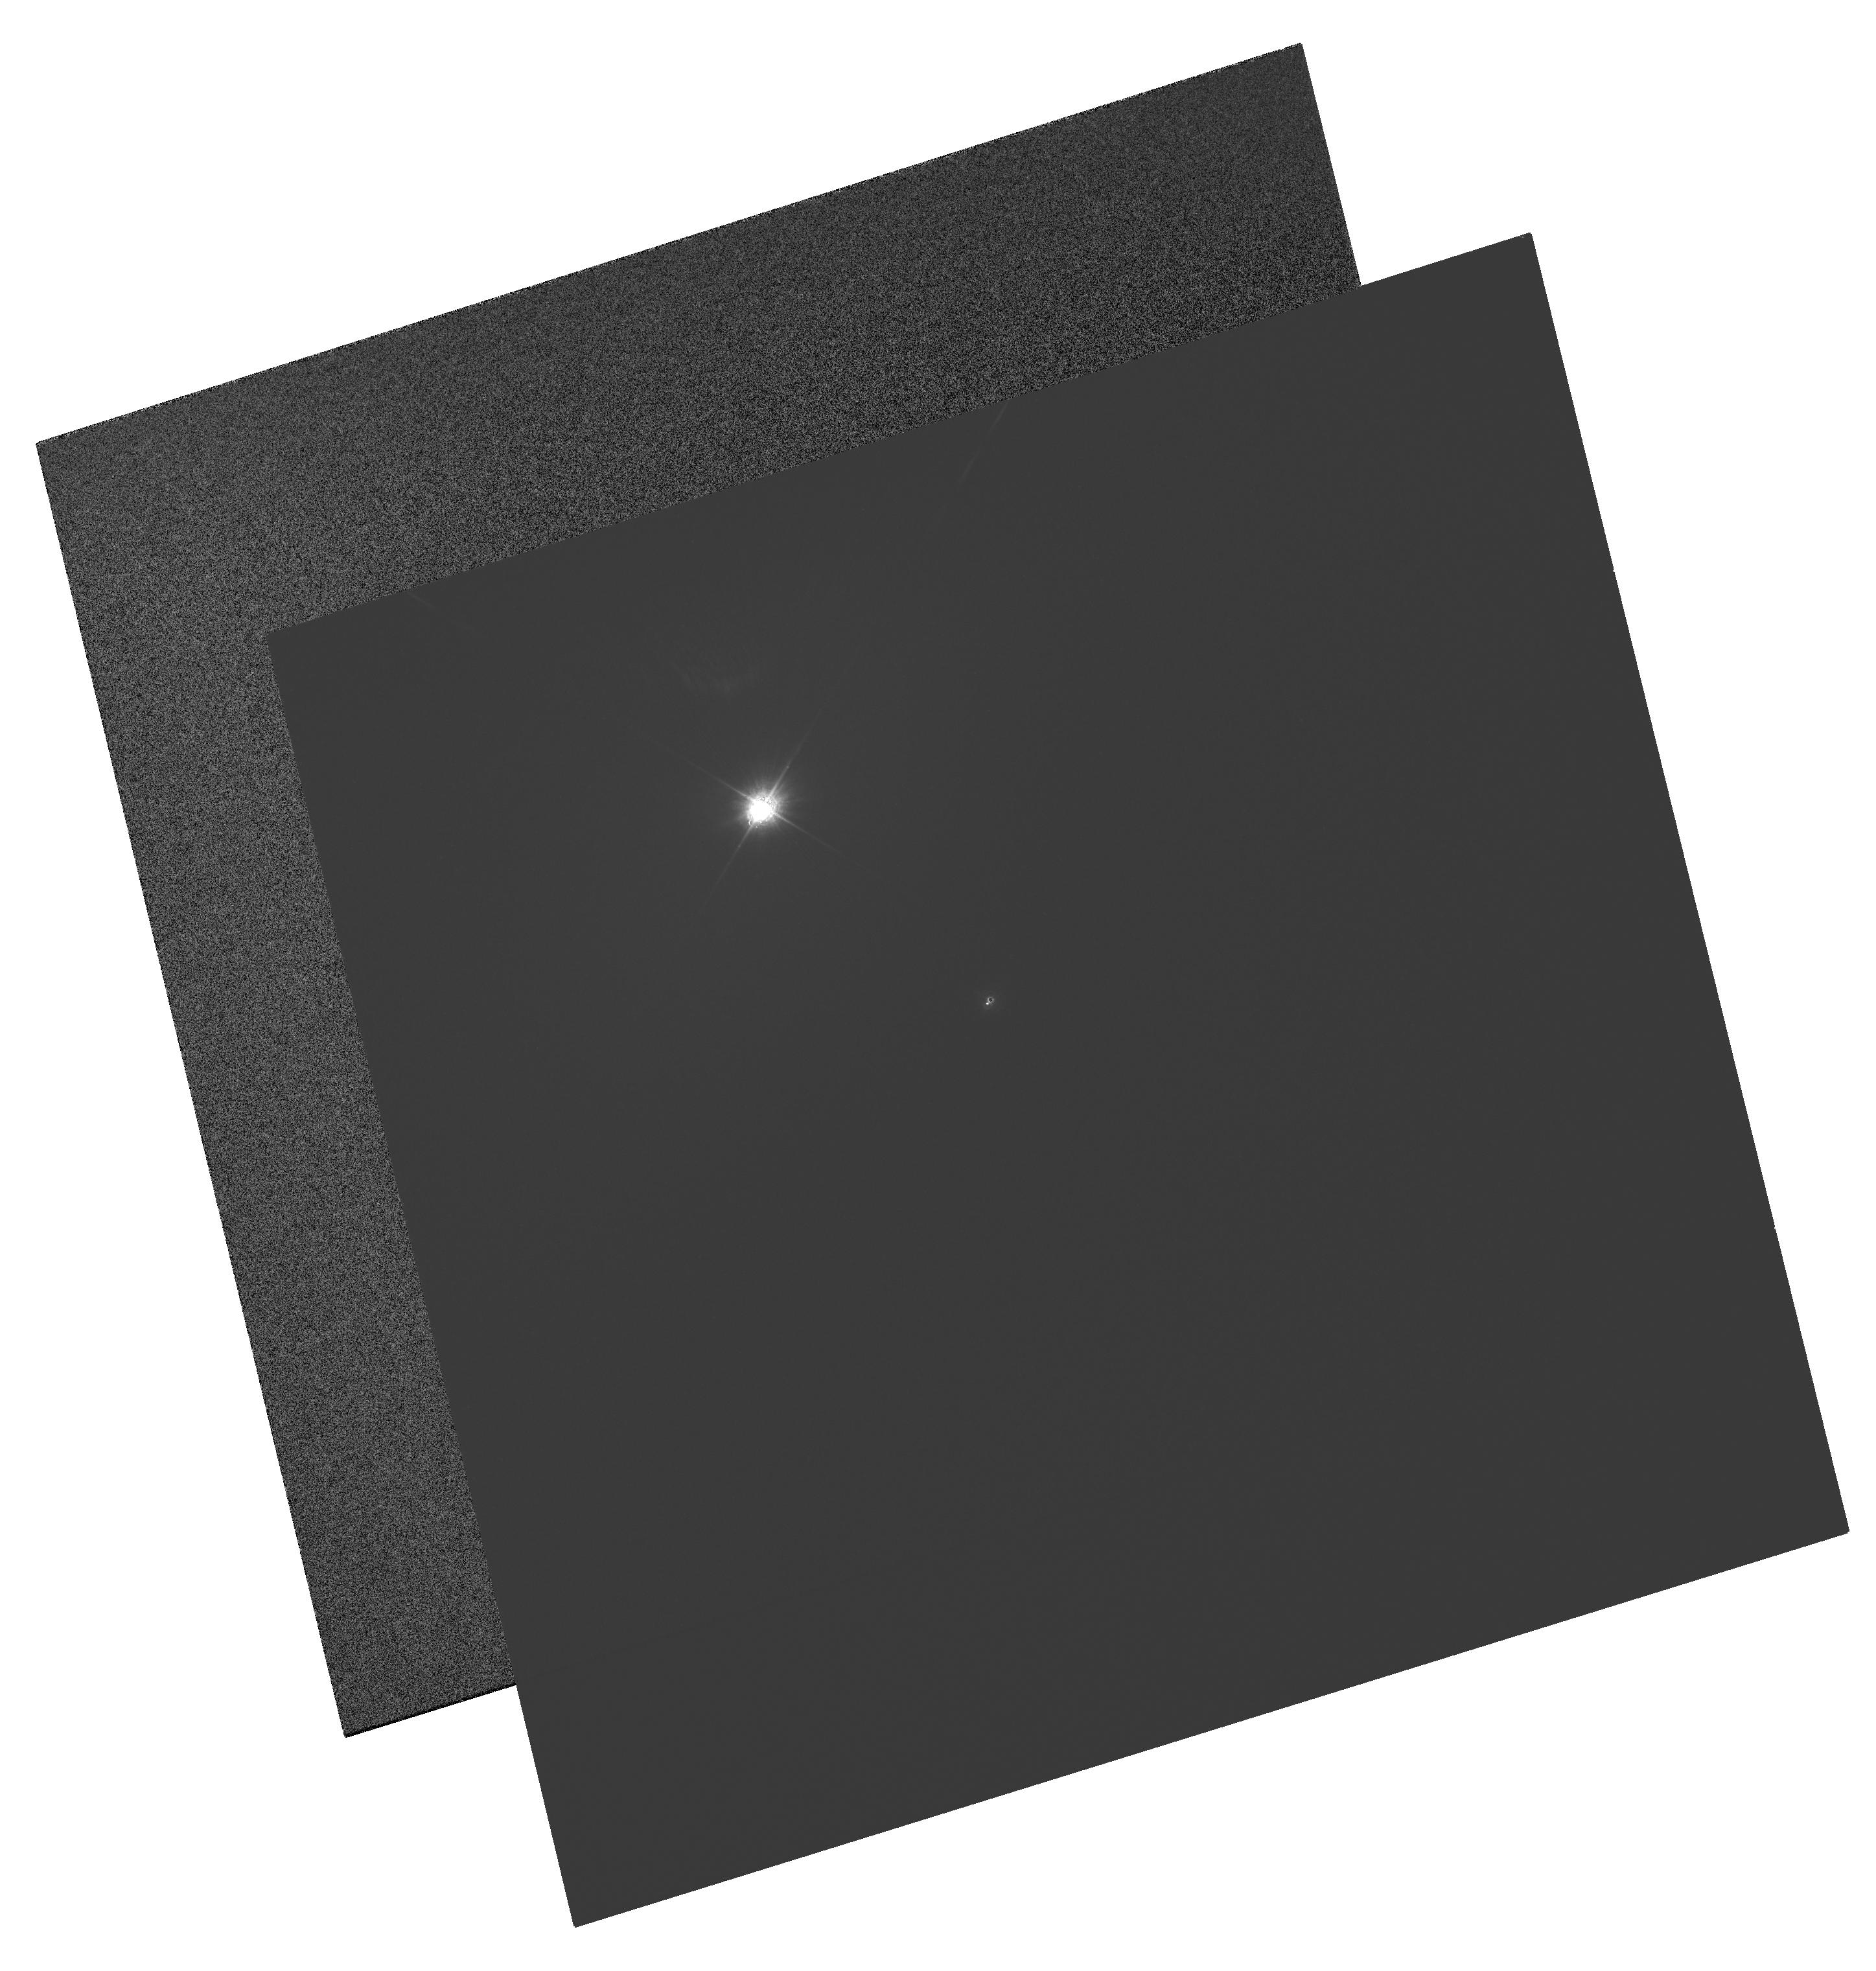
Target: POLARIS
Instrument: WFC3/UVIS
Filter: FQ232N
Exposure: 4 min
Observation ID: hst_11783_01_wfc3_uvis_fq232n_ib7101

The Dynamical Mass of the Bright Cepheid Polaris (PI: Evans, Nancy Remage)

Cepheid variables are of central importance in Galactic and extragalactic astronomy. They are the primary standard candles for measuring extragalactic distances, and they provide critical tests of stellar-evolution theory. Surprisingly, however, until now there was not a single Cepheid with a purely dynamical measurement of its mass. Polaris (alpha UMi) is the nearest and brightest of all Cepheids. It offers the unique opportunity to measure the dynamical mass of a Cepheid, because it is in a binary system for which a single-lined spectroscopic orbit is already available. In Cycle 14, we resolved the system in the UV using ACS/HRC, thus providing the first direct detection of the companion, as well as a first approximation to the dynamical mass. In the present proposal we request one HST orbit per year for the next 3 Cycles, in order to refine the visual orbit. Combined with the HST/FGS parallax (see below), this program will provide an accurate mass for the Cepheid (the error should be about 0.5 Msun by Cycle 17), and the only one based purely on dynamical information. Only HST's combination of high spatial resolution and UV sensitivity can achieve this result. The parallax is a key ingredient in the mass determination. In an ongoing multi-year program (GO-9888, GO-10113, GO-10482), we are using the FGS to improve significantly upon the Hipparcos parallax of Polaris. The continued ACS/HRC imaging proposed here (updated to WFC3 following SM4) will thus provide extremely valuable astrophysical information from a very modest additional investment of observing time.